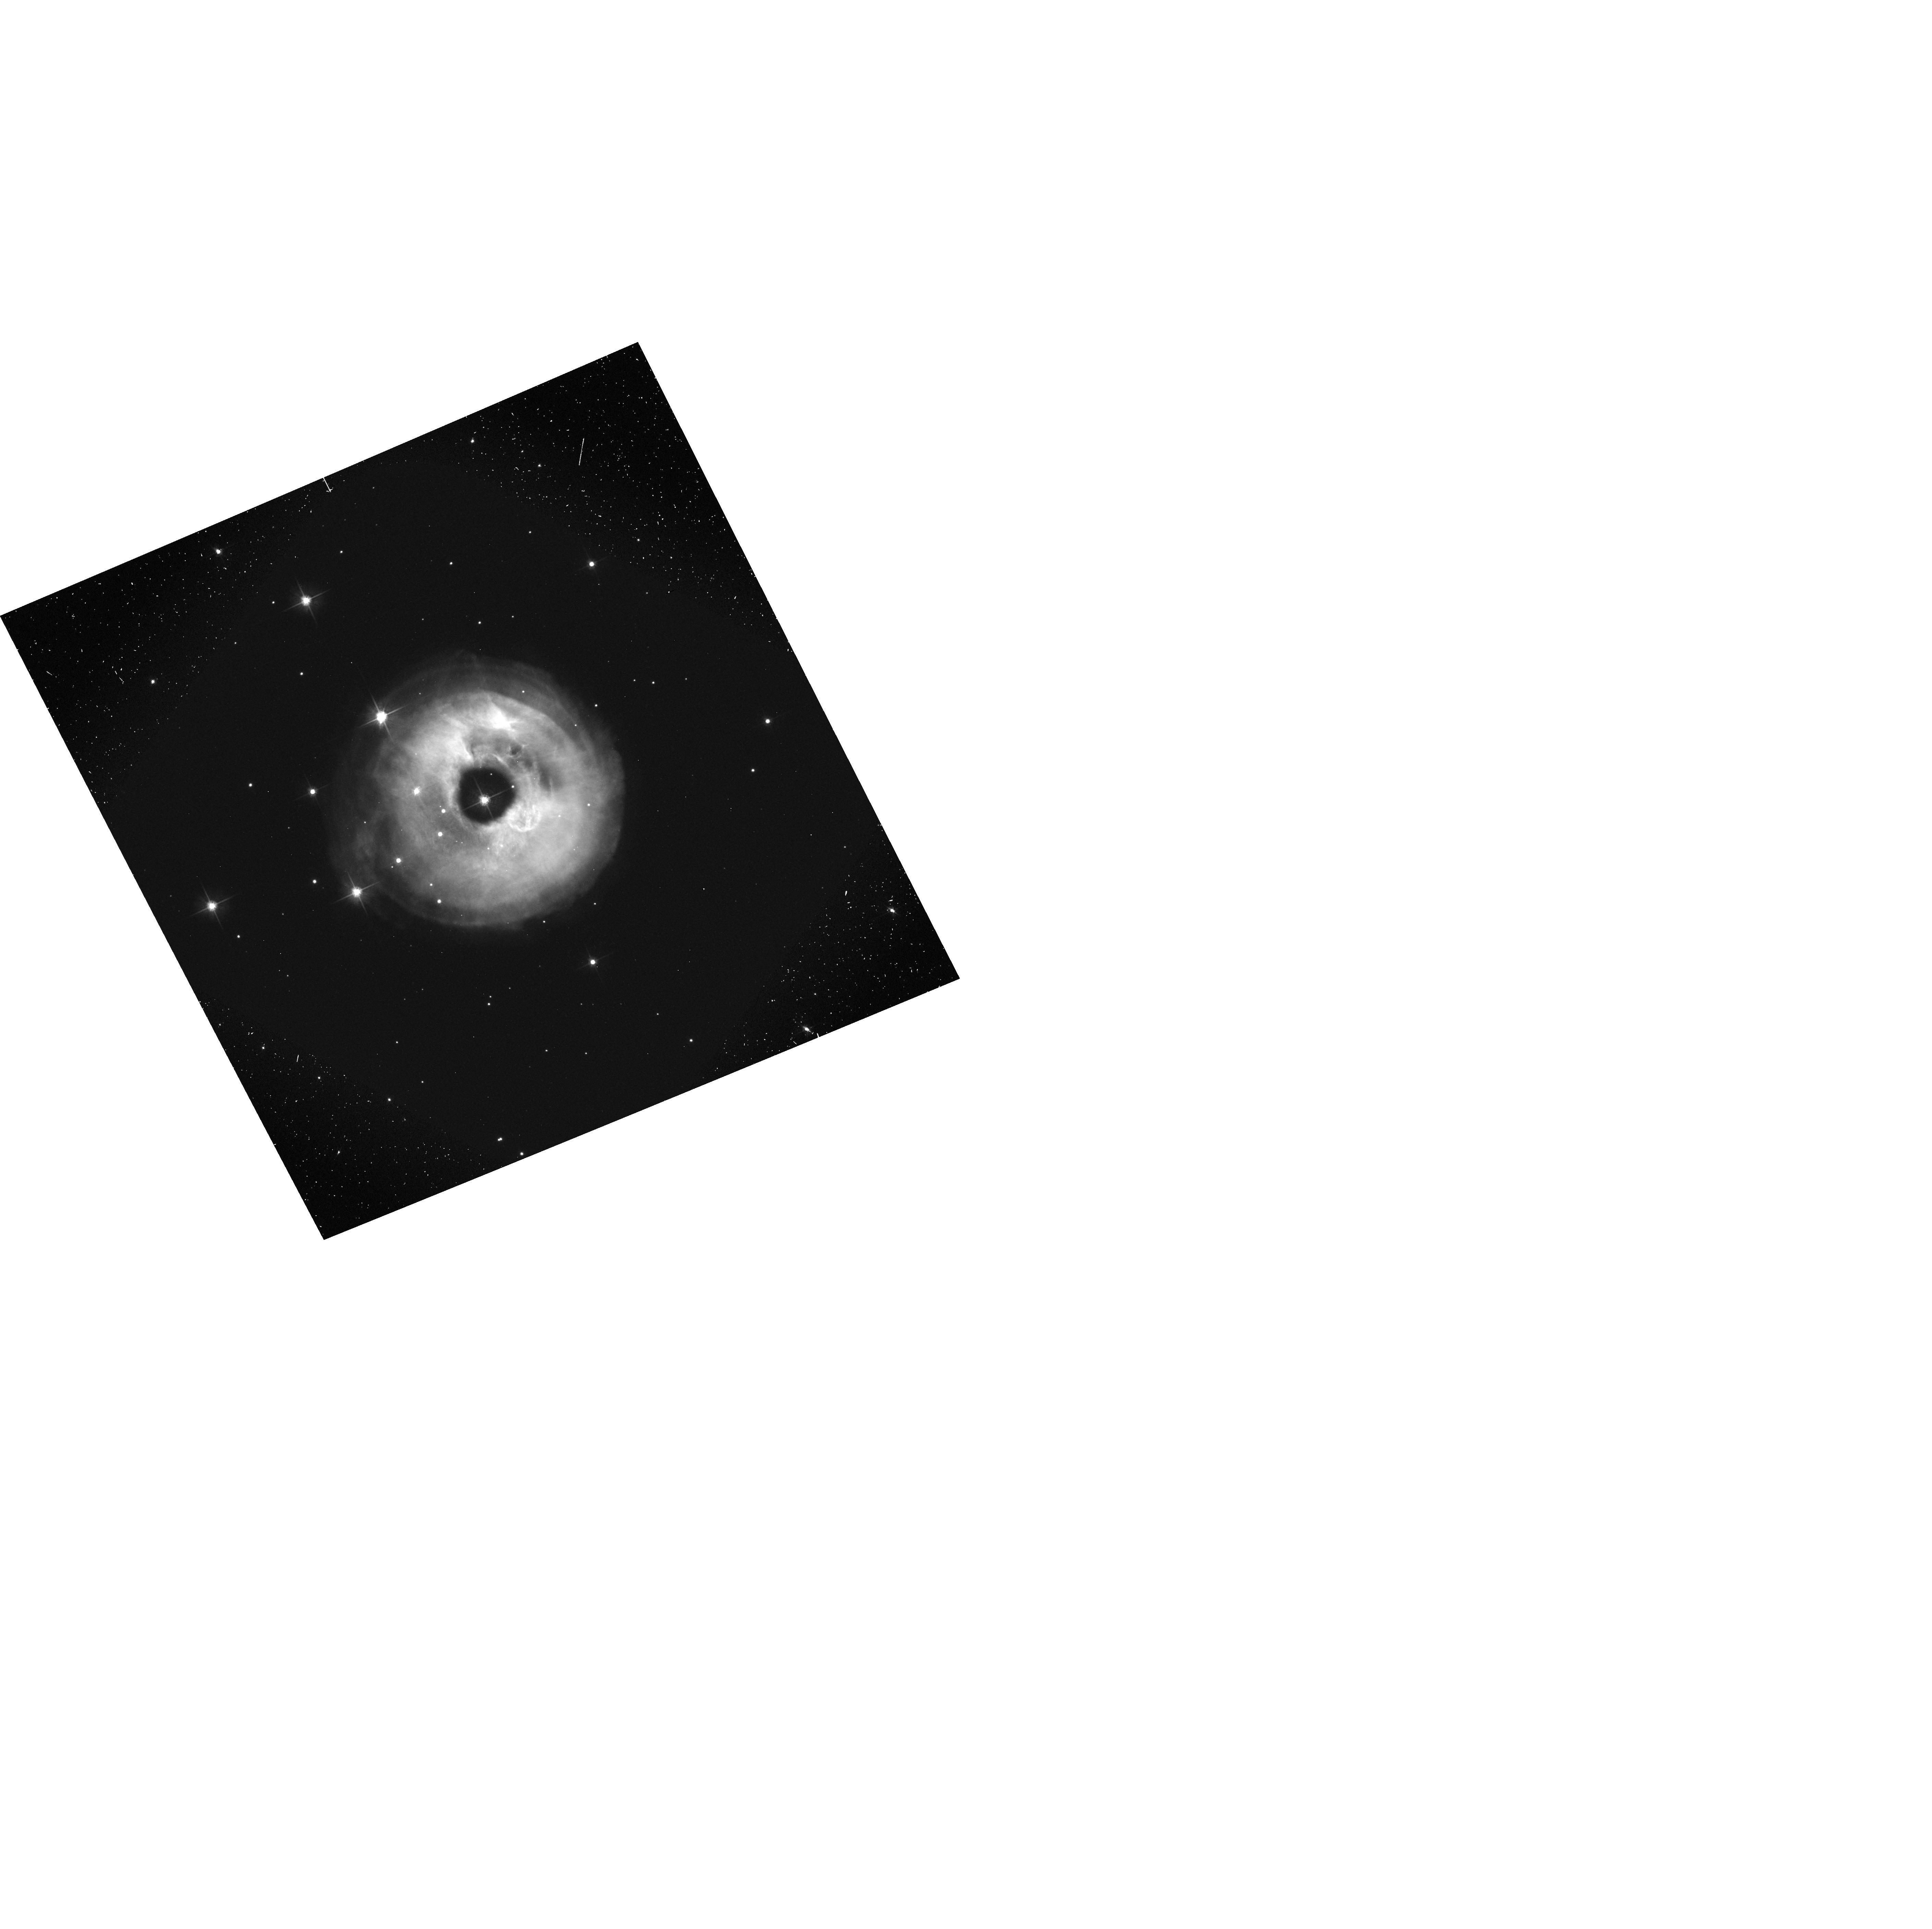
Target: V838-MON
Instrument: ACS/WFC
Filter: F606W-POL60V
Exposure: 6 min
Observation ID: hst_9588_03_acs_wfc_f606w-pol60v_j8gl03

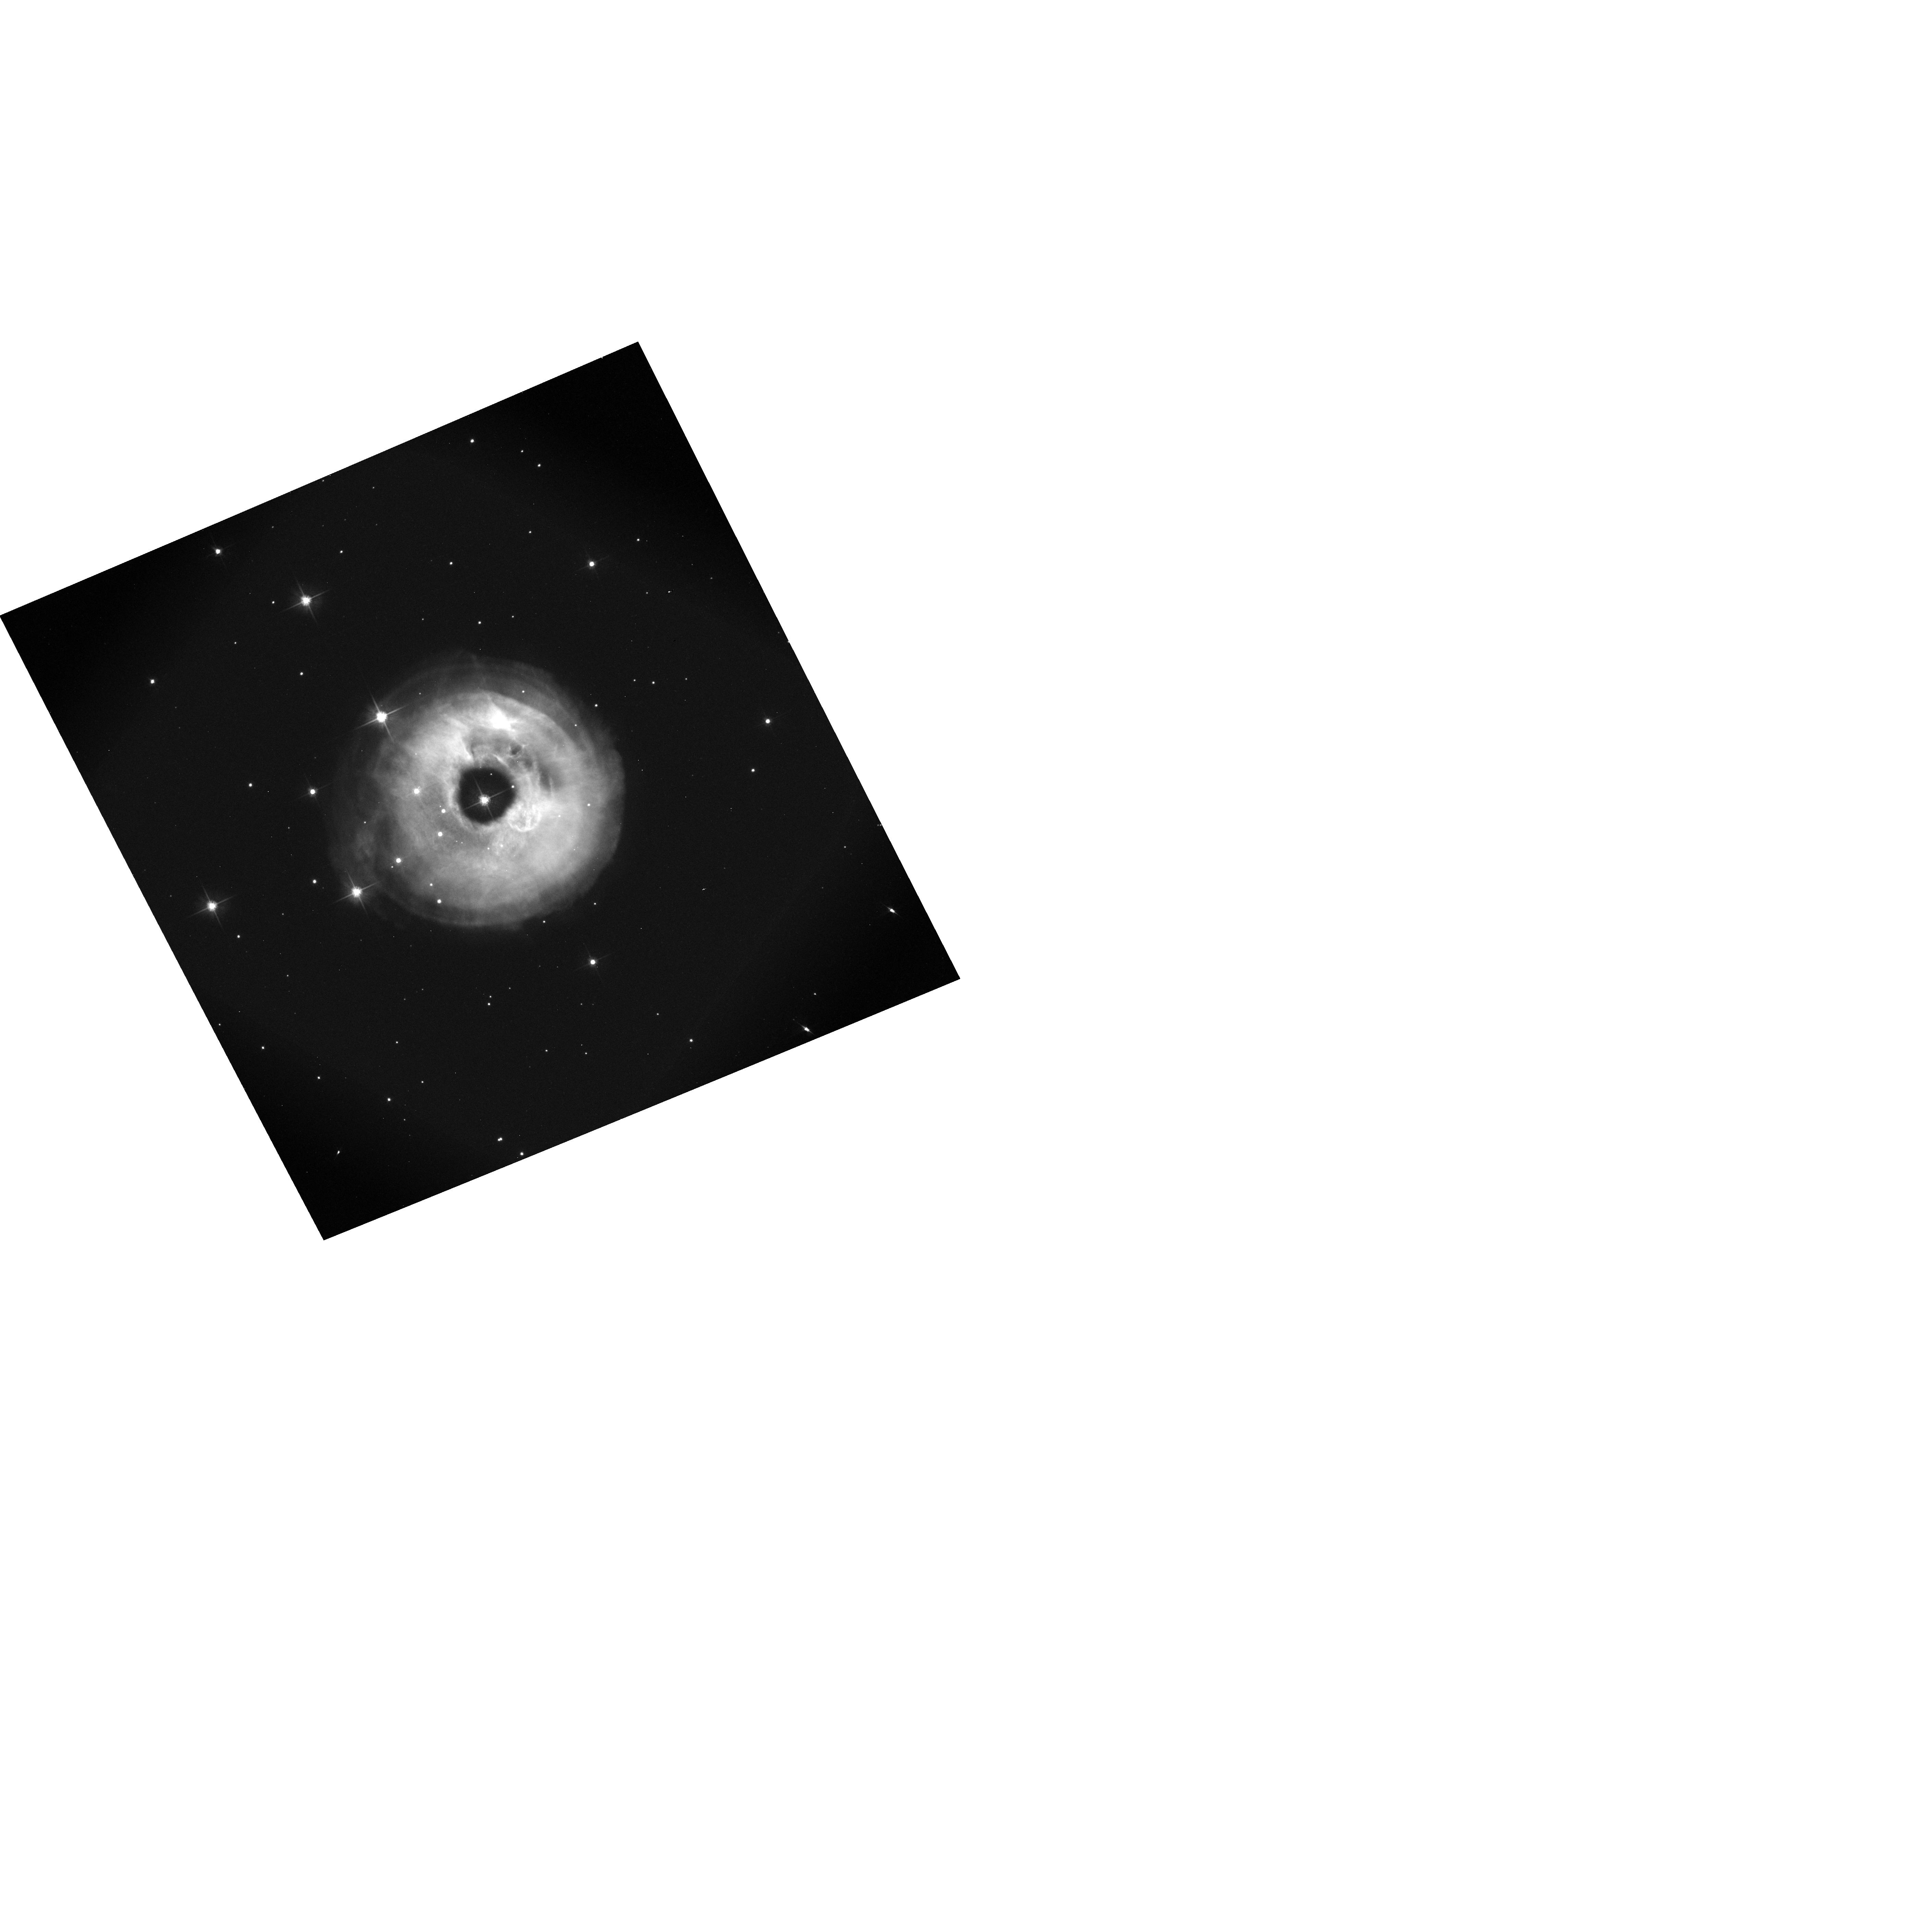
Target: V838-MON
Instrument: ACS/WFC
Filter: F606W-POL120V
Exposure: 6 min
Observation ID: hst_9588_03_acs_wfc_f606w-pol120v_j8gl03

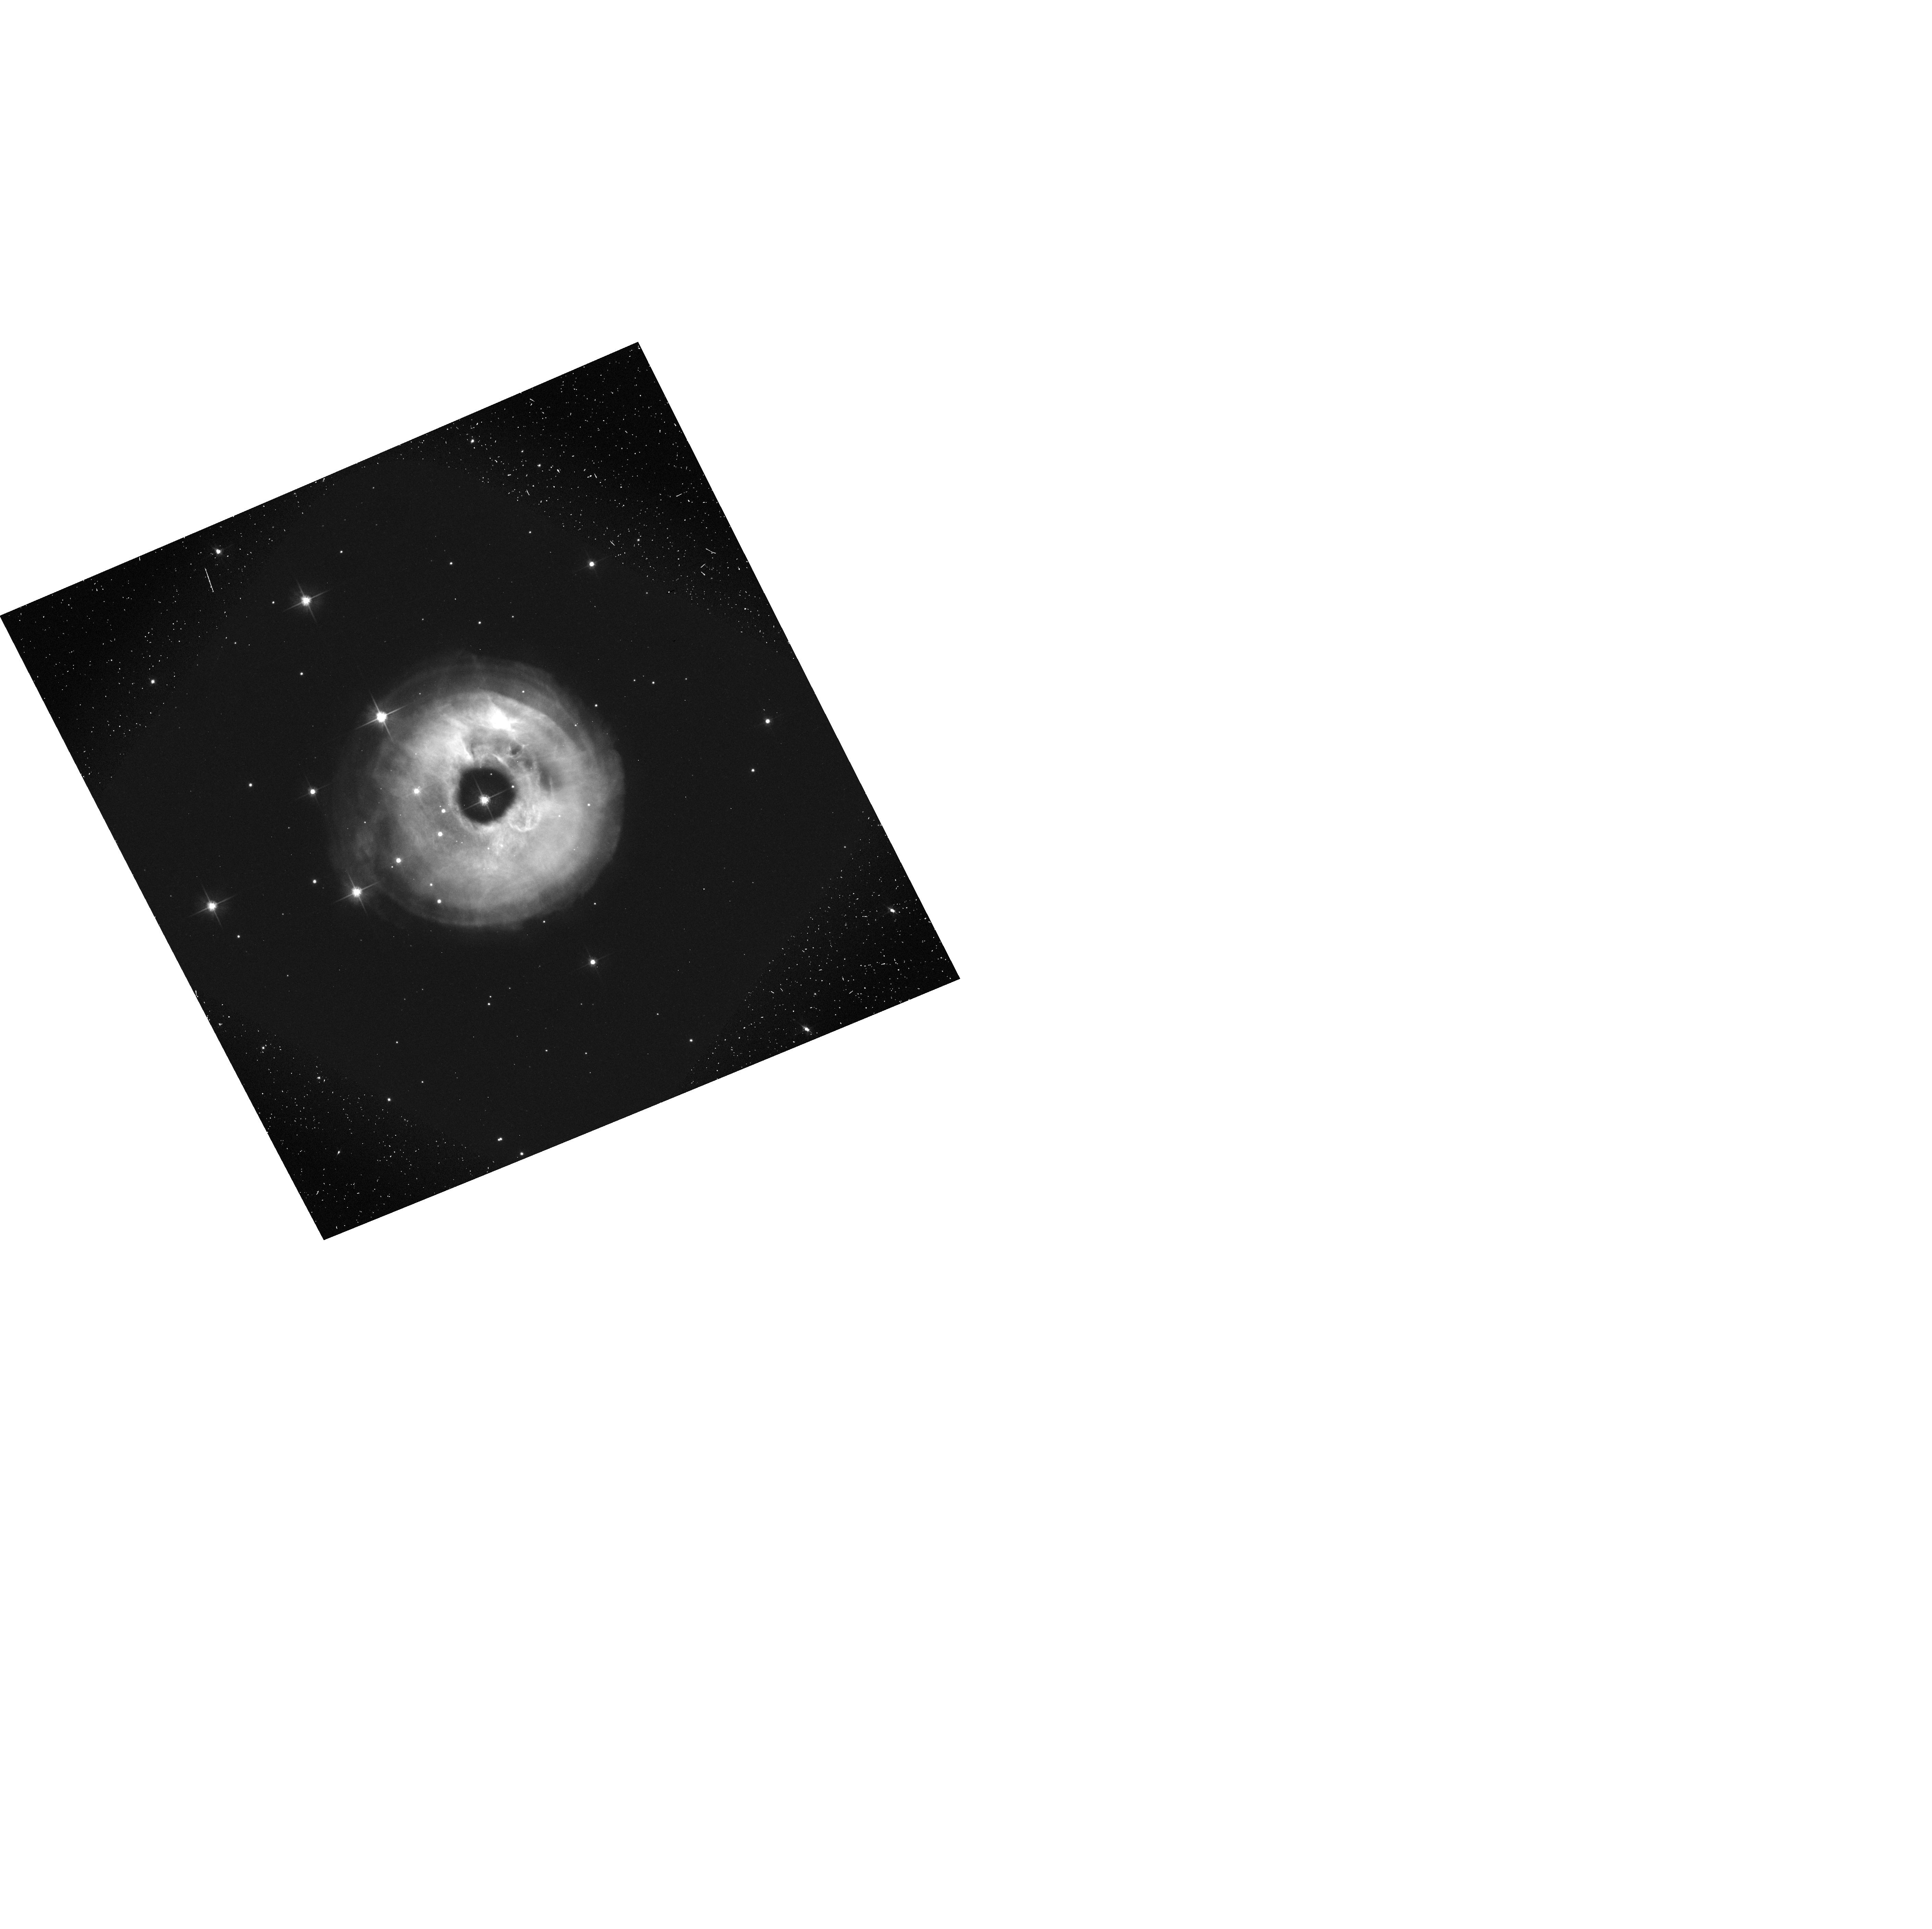
Target: V838-MON
Instrument: ACS/WFC
Filter: F606W-POL0V
Exposure: 6 min
Observation ID: hst_9588_03_acs_wfc_f606w-pol0v_j8gl03

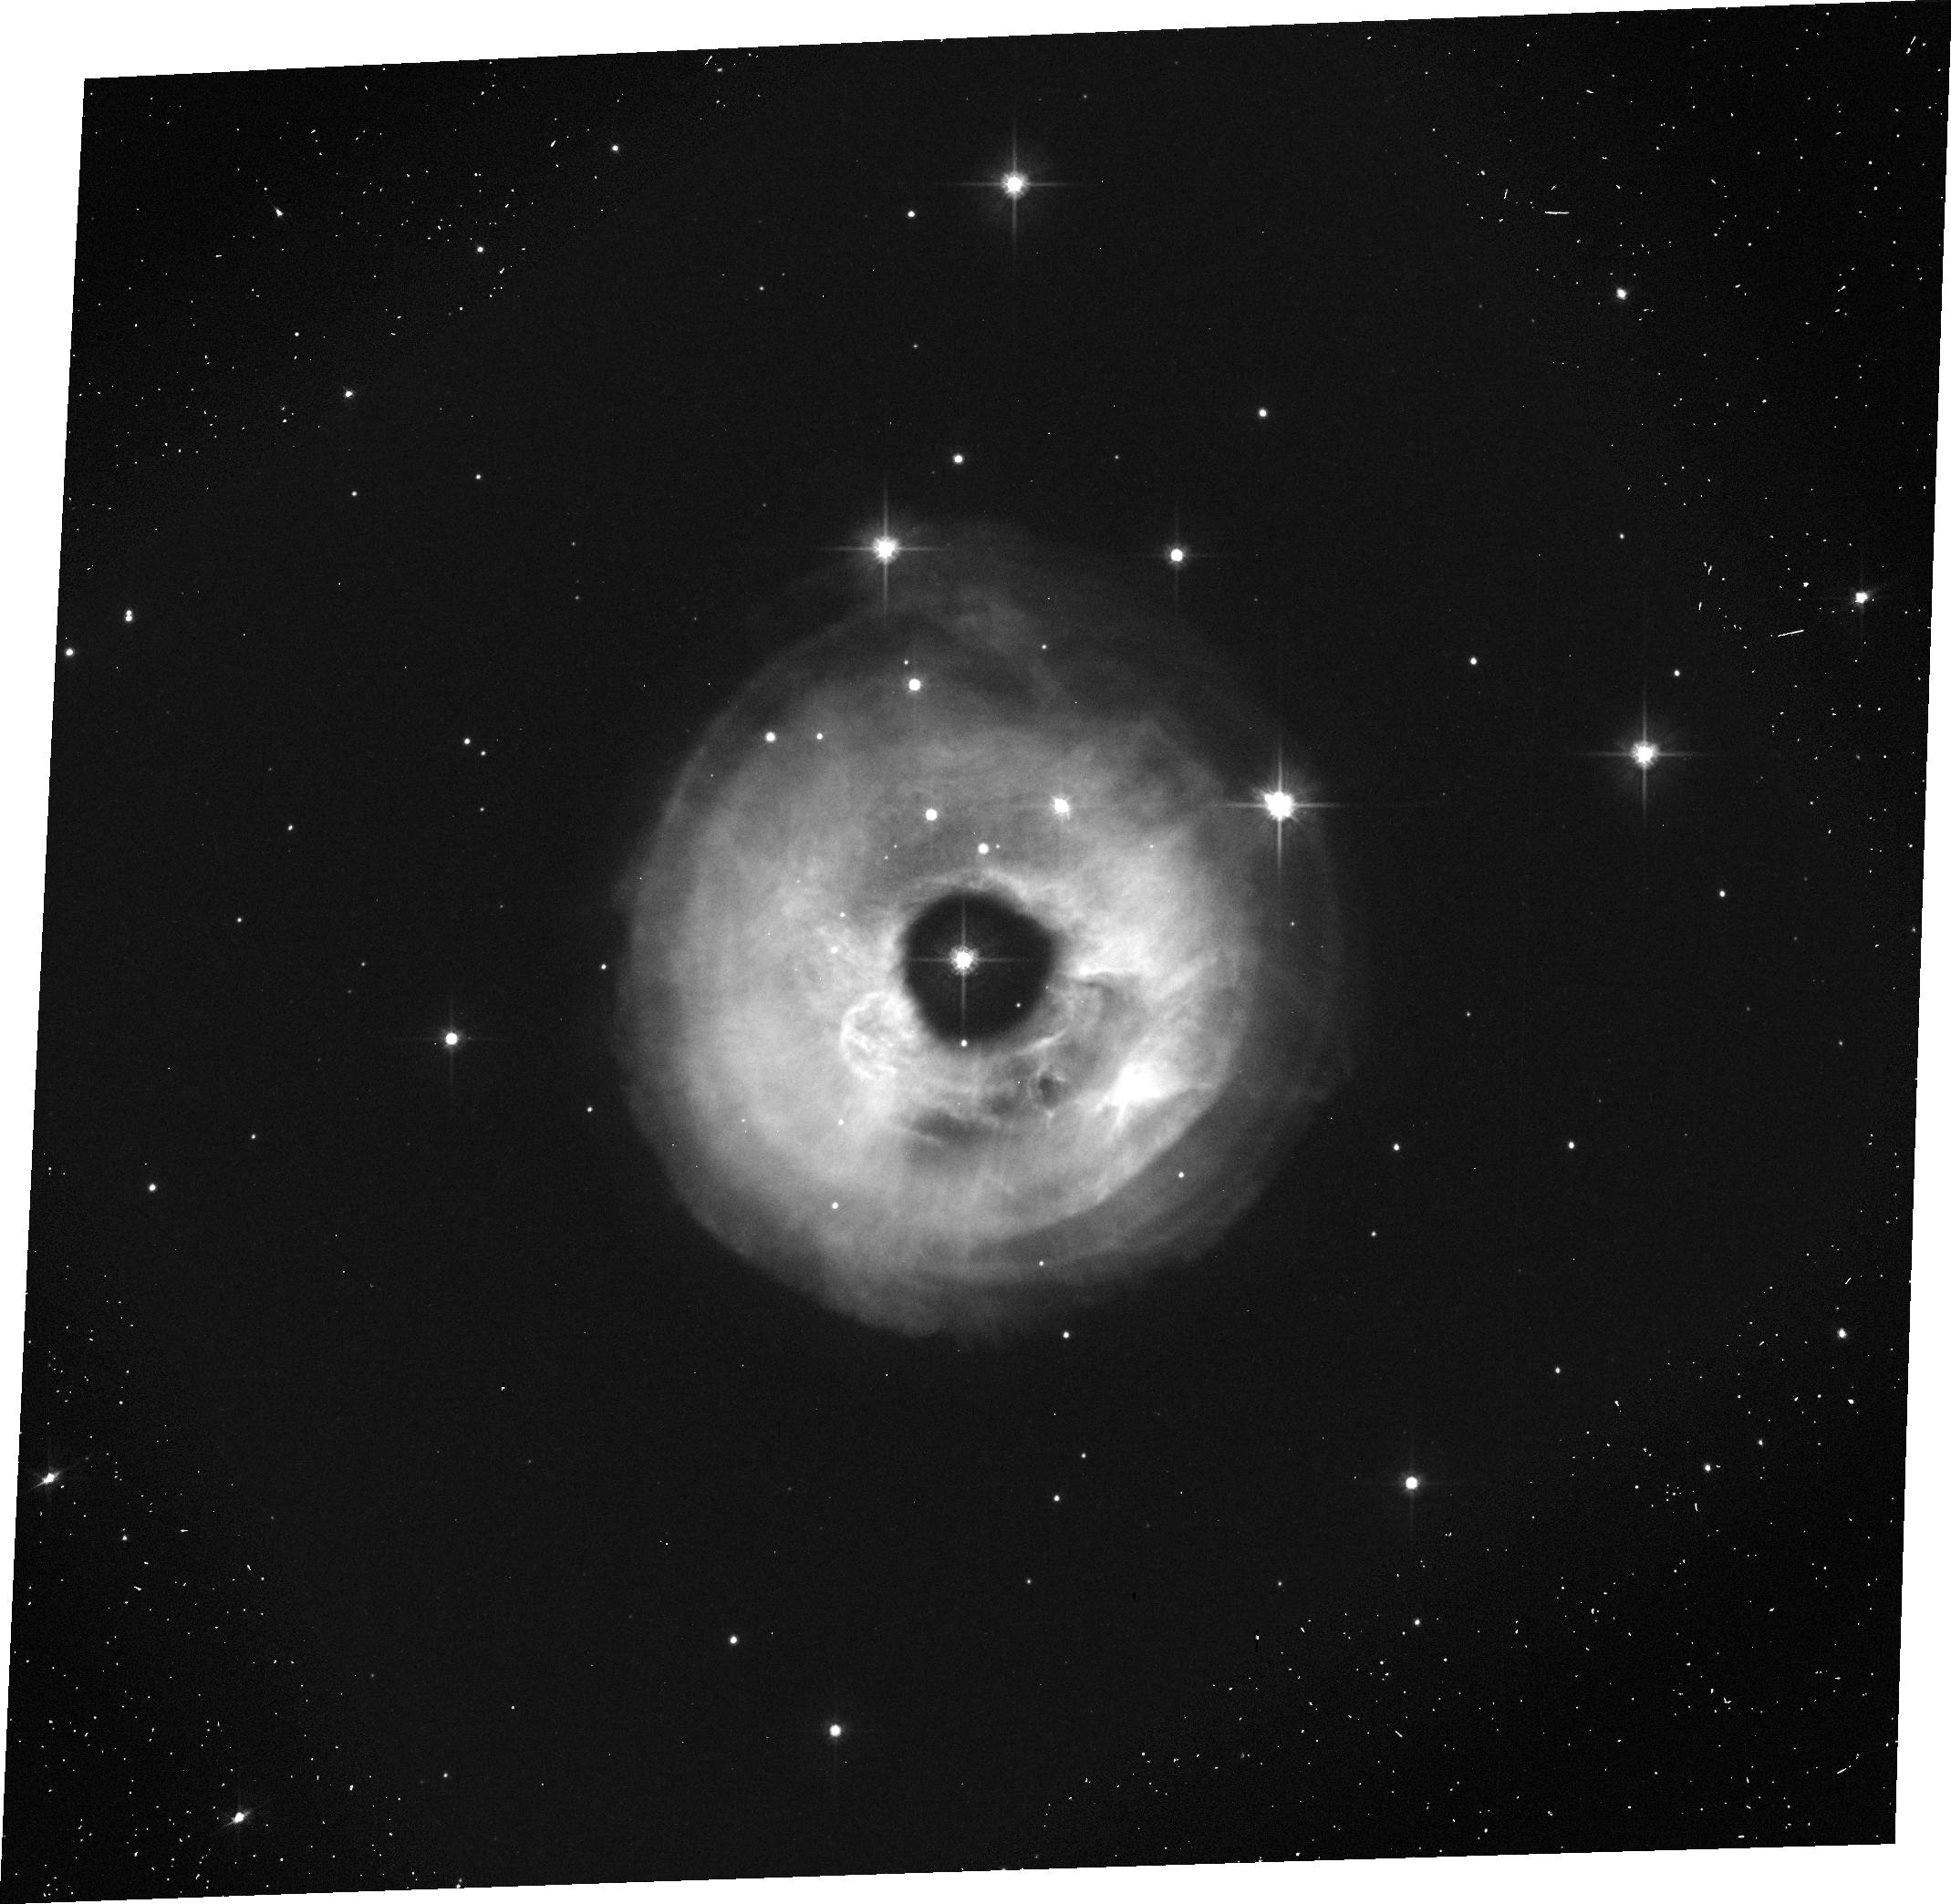
Target: V838-MON
Instrument: ACS/WFC
Filter: F606W
Exposure: 6 min
Observation ID: j8gl03020

HST Imaging Polarimetry of the Light Echo around V838 Monocerotis. Part II. (PI: Bond, Howard E.)

V838 Mon is a completely unanticipated new kind of object: although it has undergone an outburst somewhat similar to that of an extremely slow nova, its spectrum is unique and totally unlike that of any type of nova. Knowledge of its distance and luminosity is crucial in understanding its nature and origin. Remarkably, a rapidly evolving light echo around V838 Mon has been detected from the ground in recent weeks. HST polarimetric imaging over the next few months, as the light echo expands and fades, will provide a direct geometrical distance to this object (because polarization allows us to selectively identify material with a scattering angle of 90 deg, lying in the plane of the sky at the same distance as the star). The outburst of V838 Mon thus provides a magnificent, unique, and unexpected testbed for the method proposed by Sparks for measuring extragalactic distances using supernova light echoes, which was the primary justification for adding polarimetric capabilities to the Advanced Camera for Surveys. Since the only previous Galactic nova light echoes occurred in 1901 and 1936, this extraordinary combination of circumstances is unlikely to recur during the HST mission.